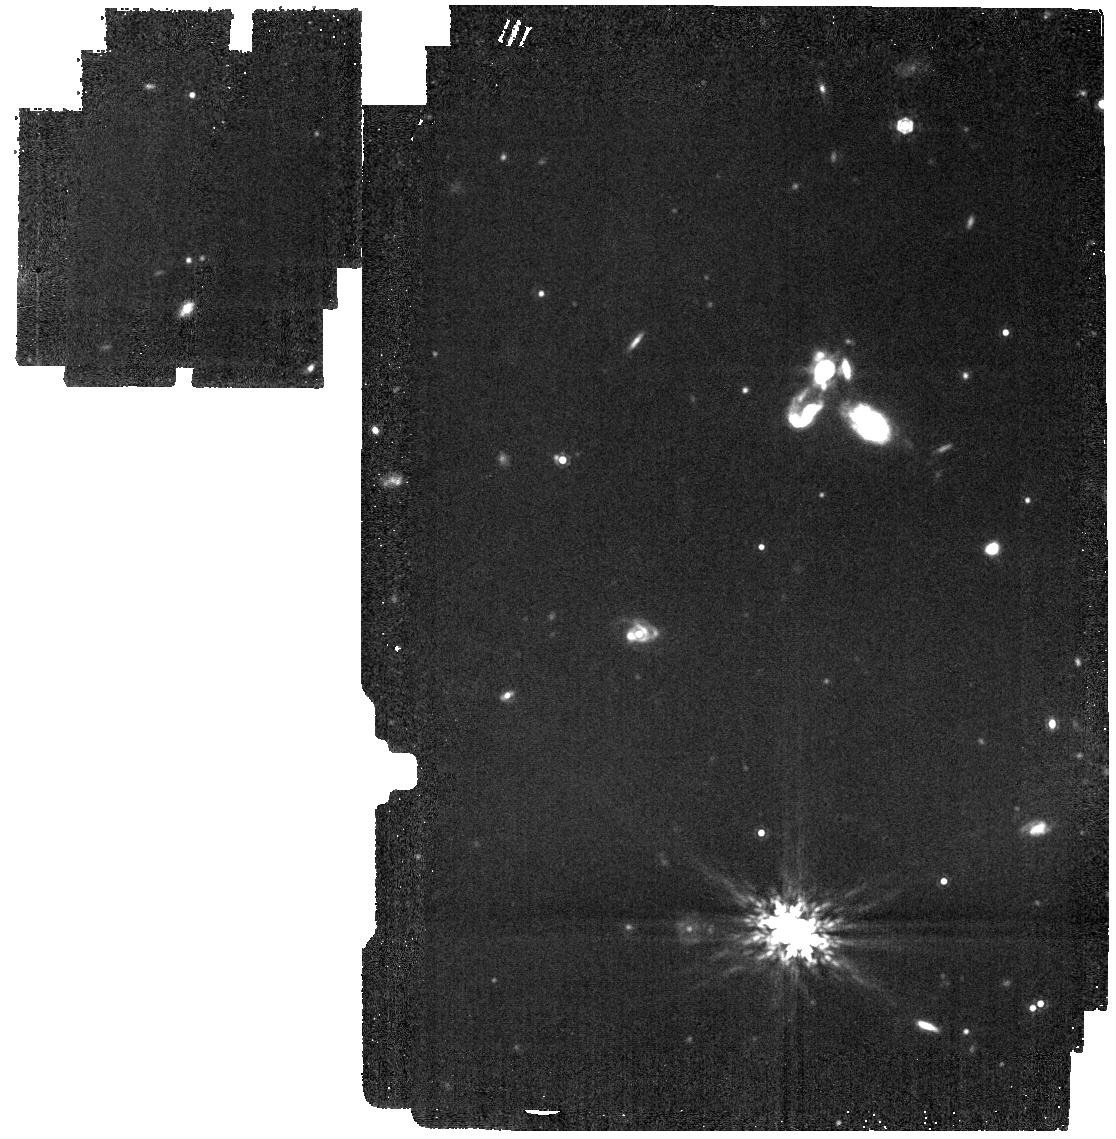
Target: LP-141-14
Instrument: MIRI
Filter: F1280W
Exposure: 5 min
Observation ID: jw05204-o001_t001_miri_f1280w

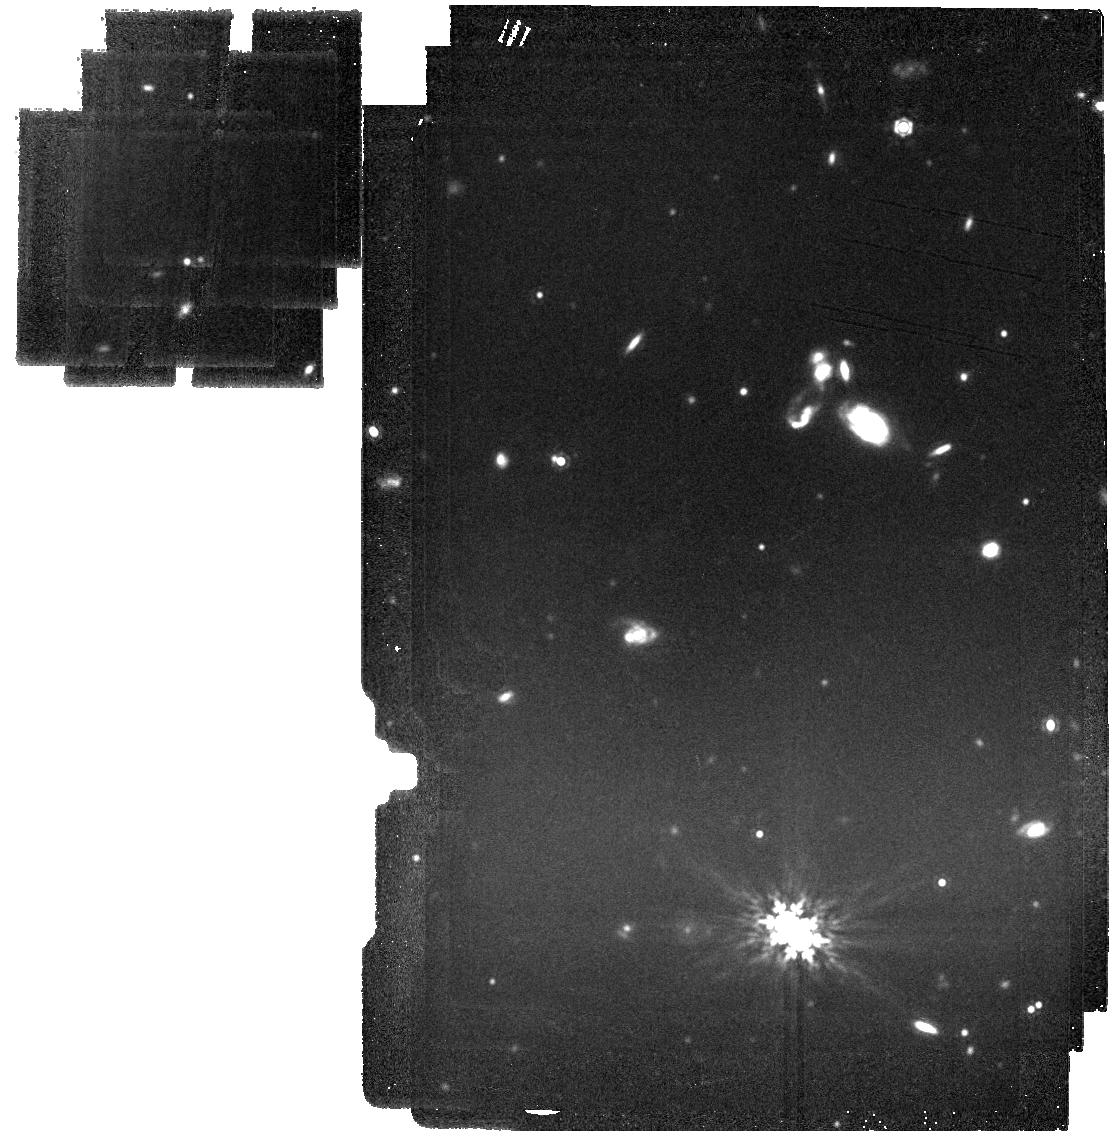
Target: LP-141-14
Instrument: MIRI
Filter: F1500W
Exposure: 7 min
Observation ID: jw05204-o002_t001_miri_f1500w

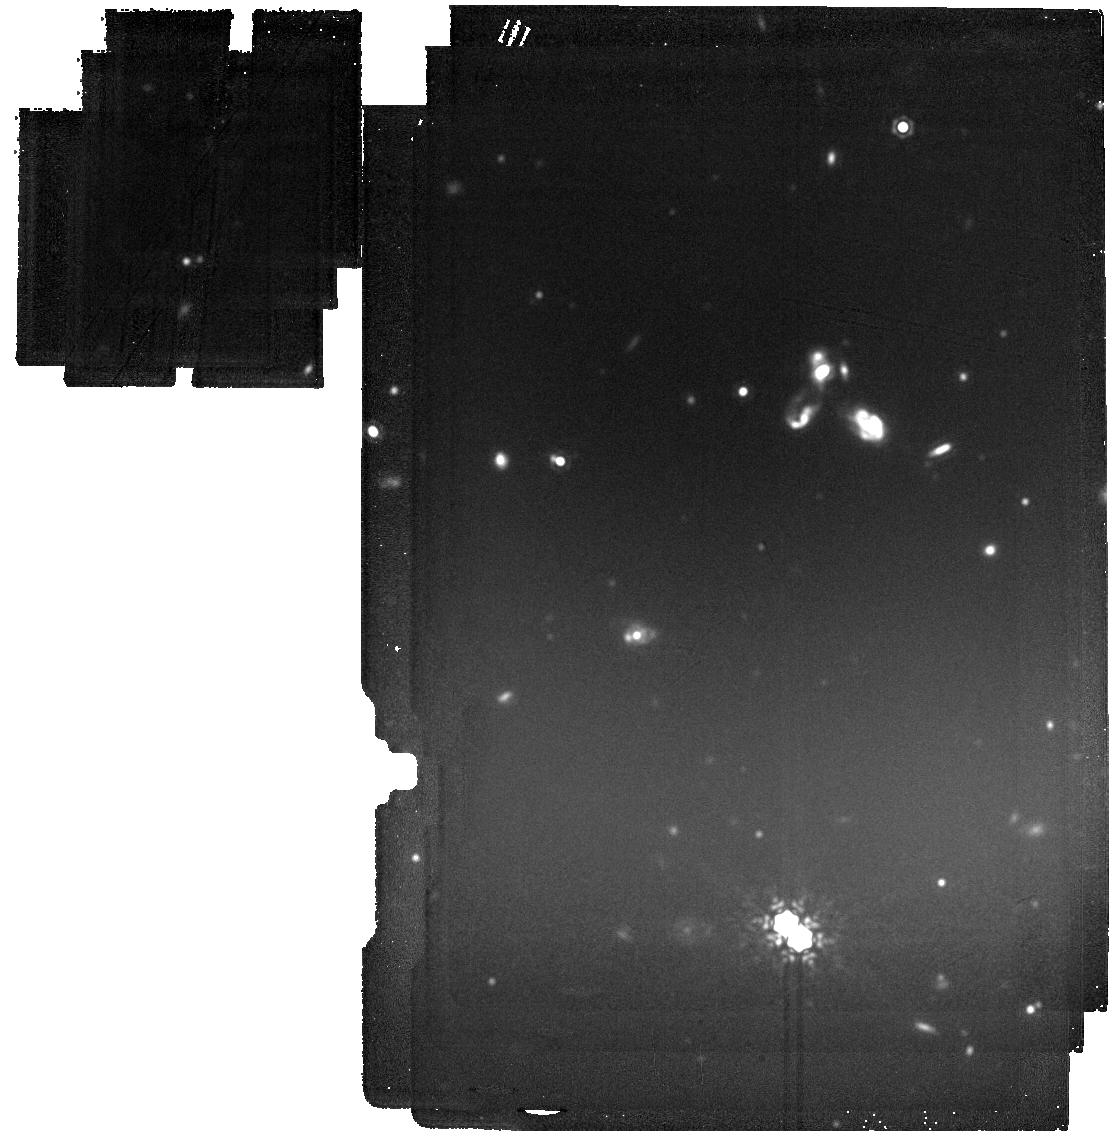
Target: LP-141-14
Instrument: MIRI
Filter: F1800W
Exposure: 23 min
Observation ID: jw05204-o002_t001_miri_f1800w

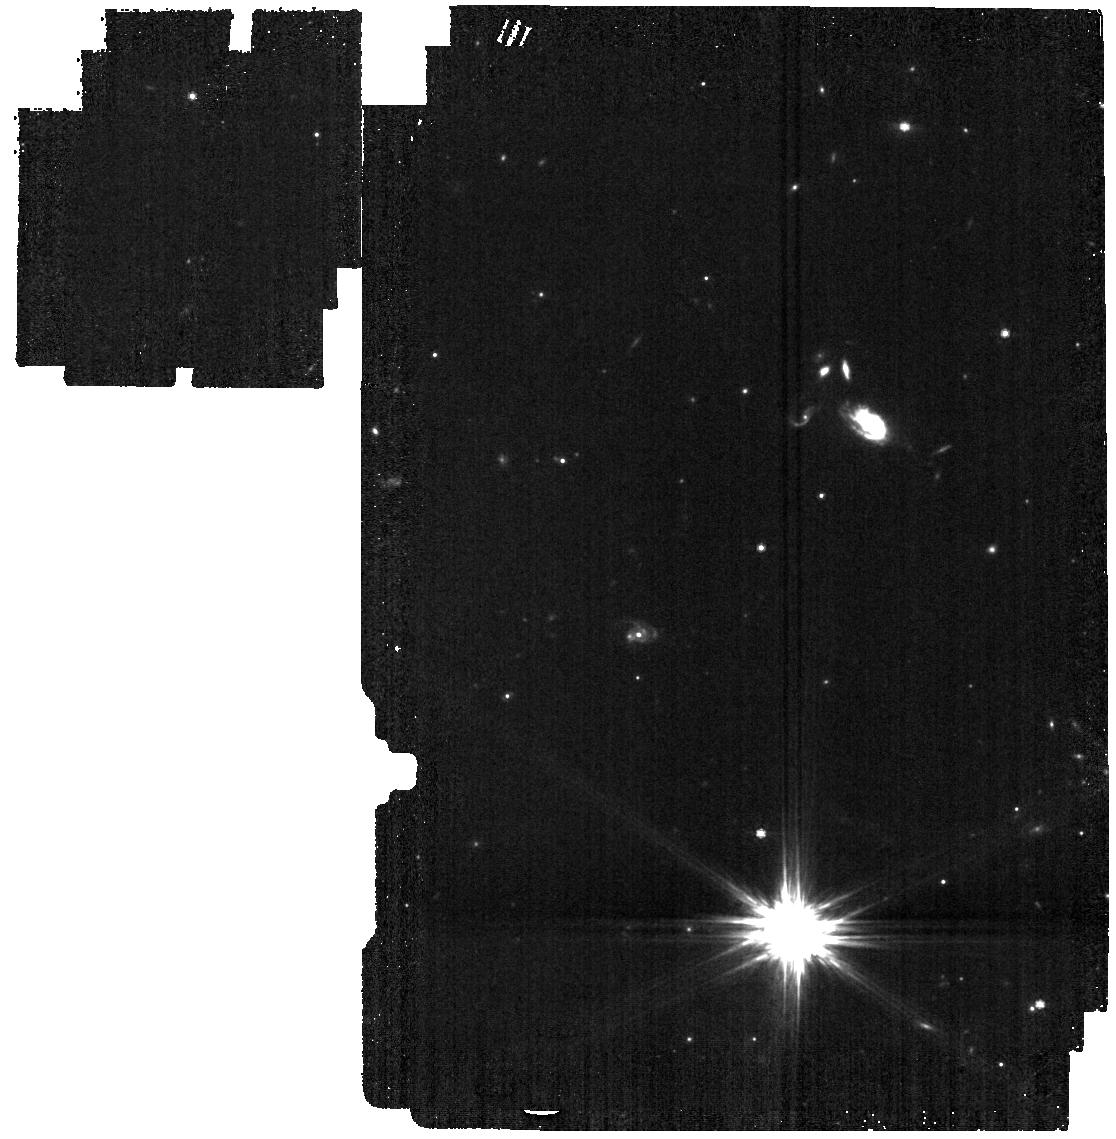
Target: LP-141-14
Instrument: MIRI
Filter: F770W
Exposure: 2 min
Observation ID: jw05204-o001_t001_miri_f770w

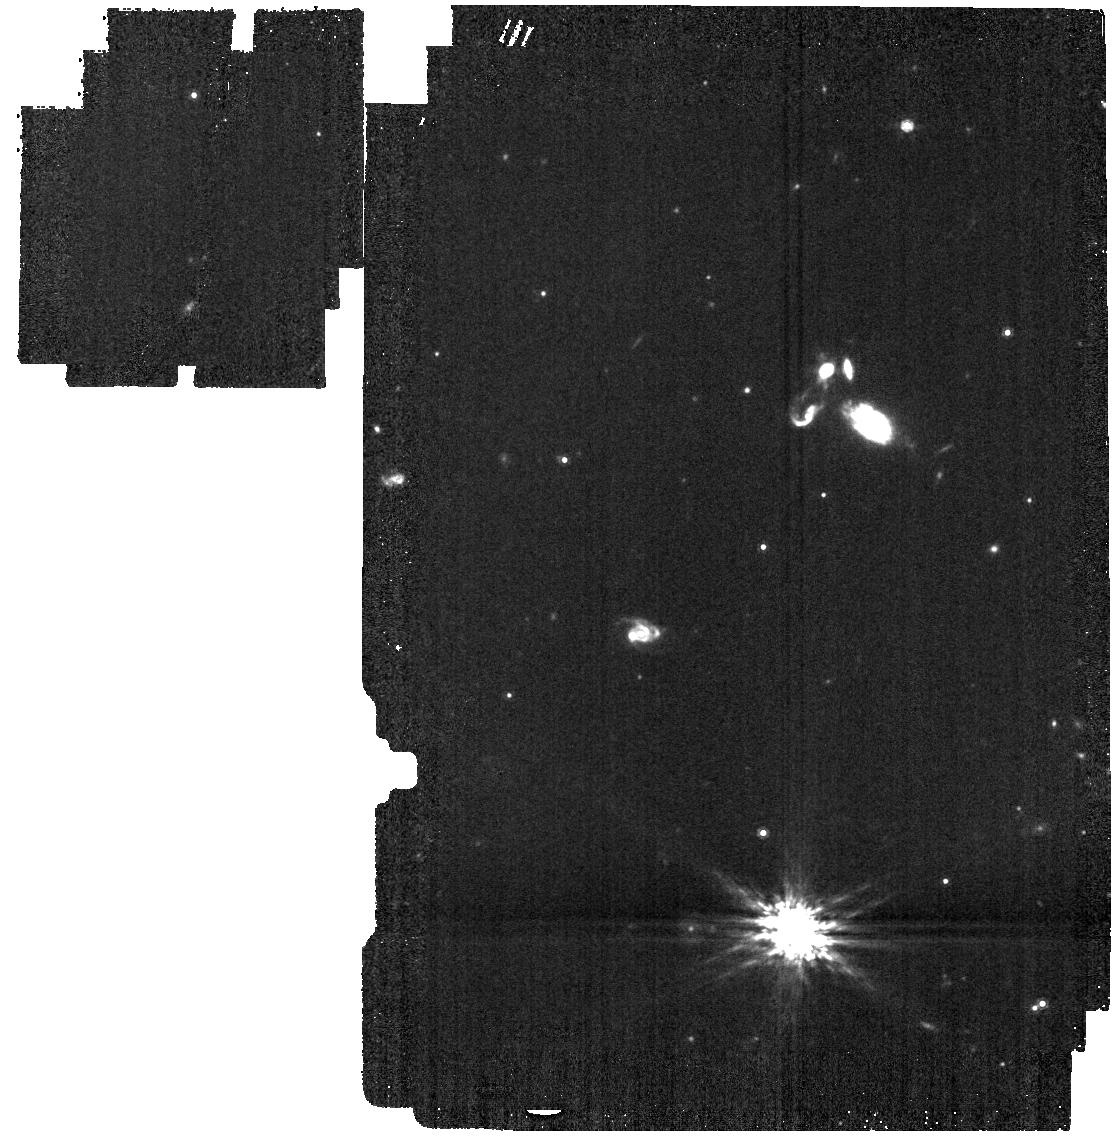
Target: LP-141-14
Instrument: MIRI
Filter: F1000W
Exposure: 2 min
Observation ID: jw05204-o001_t001_miri_f1000w

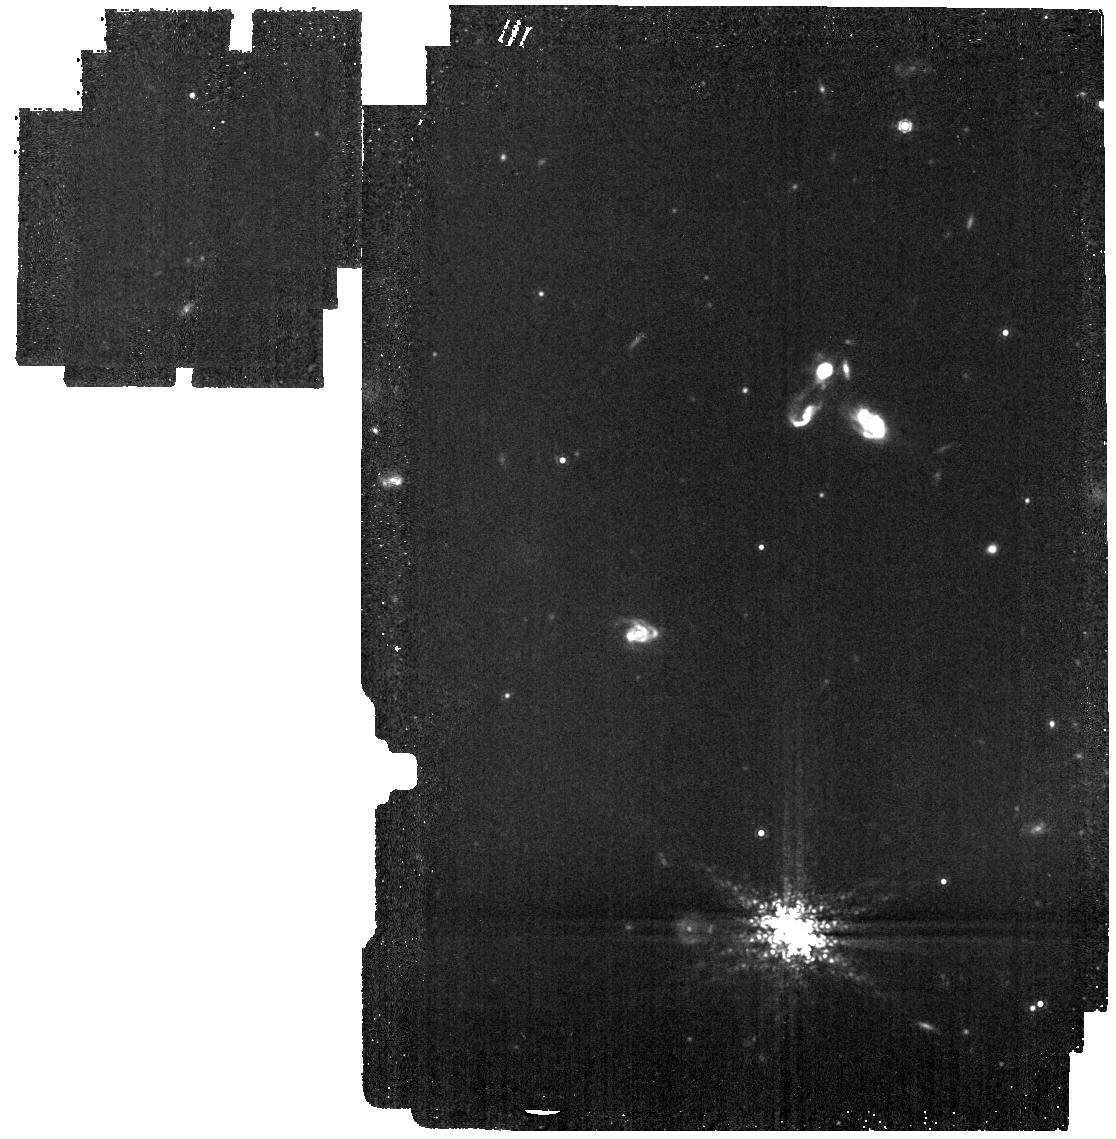
Target: LP-141-14
Instrument: MIRI
Filter: F1130W
Exposure: 7 min
Observation ID: jw05204-o001_t001_miri_f1130w

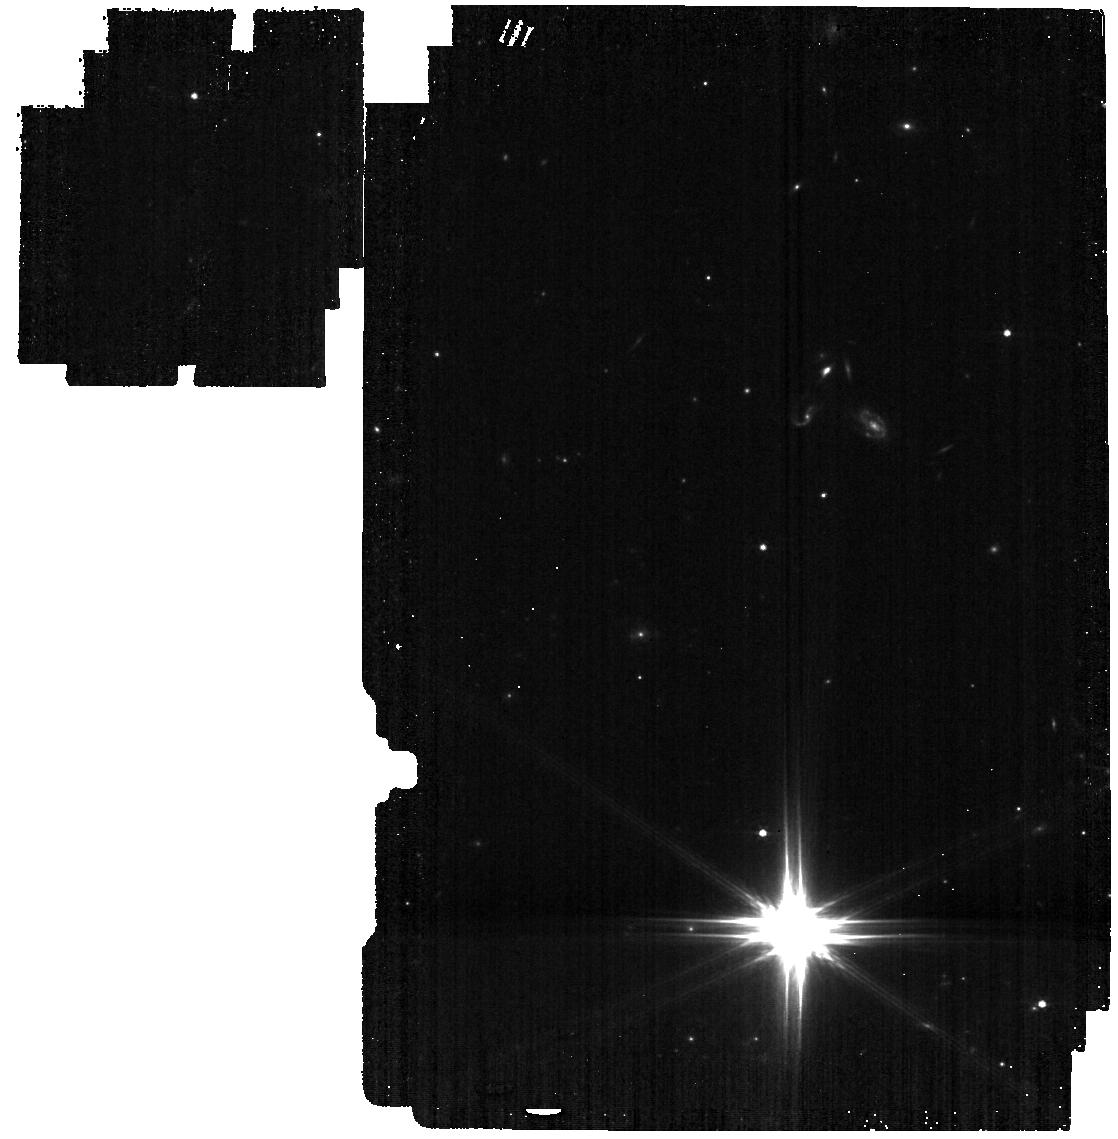
Target: LP-141-14
Instrument: MIRI
Filter: F560W
Exposure: 2 min
Observation ID: jw05204-o001_t001_miri_f560w

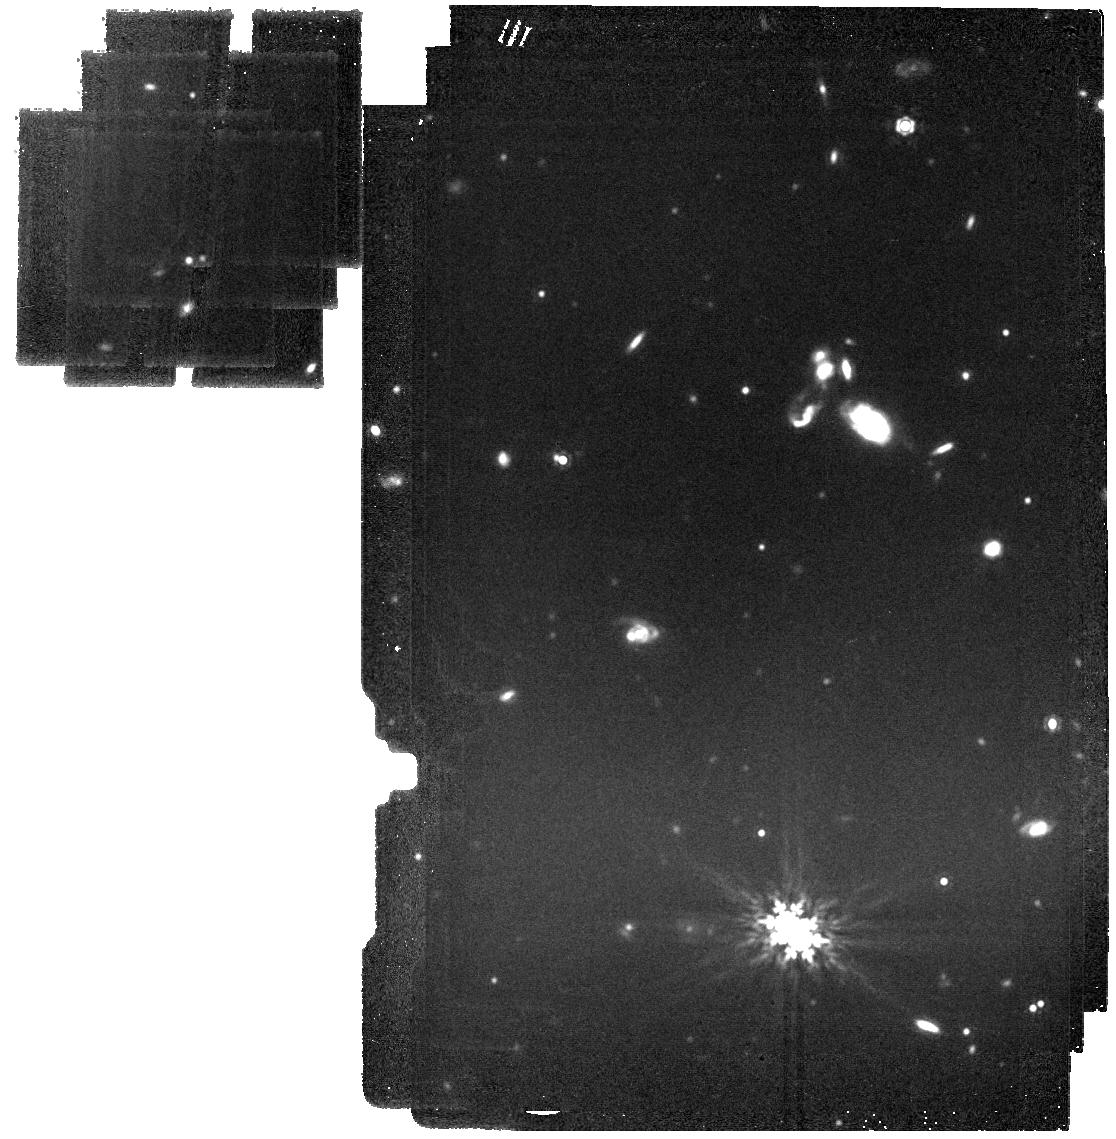
Target: LP-141-14
Instrument: MIRI
Filter: F1500W
Exposure: 7 min
Observation ID: jw05204-o001_t001_miri_f1500w

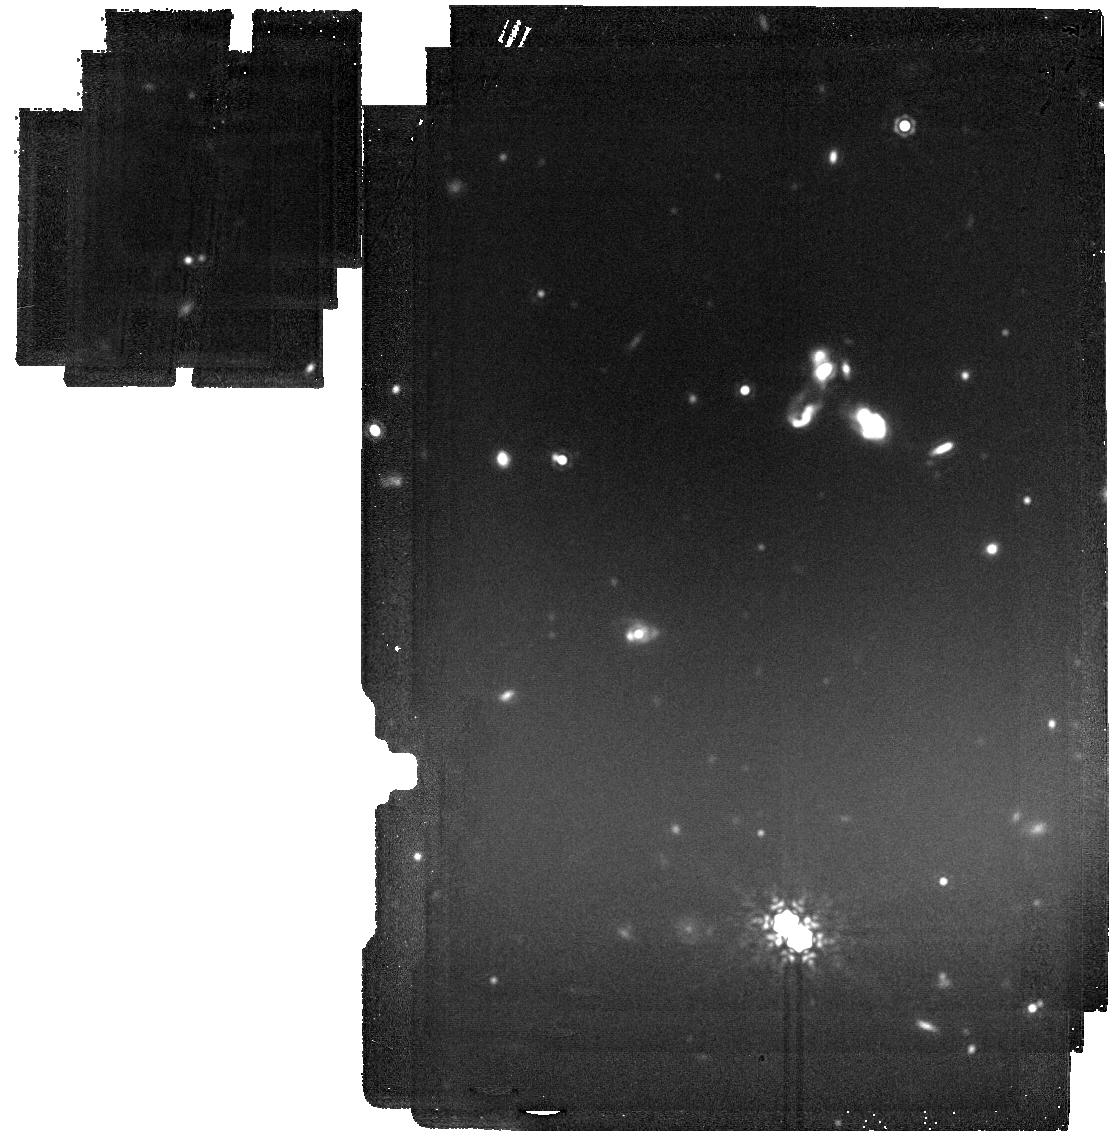
Target: LP-141-14
Instrument: MIRI
Filter: F1800W
Exposure: 23 min
Observation ID: jw05204-o001_t001_miri_f1800w

Probing the Dynamical History and the Mid-IR SED of WD 1856b (PI: Limbach, Mary Anne)

The WD 1856 system hosts the only known transiting exoplanet around a white dwarf, WD 1856 b, a gas giant with an orbital separation of 0.02 AU. Recent NIRSpec observations of WD 1856 b have presented a perplexing and unexpected outcome. The observations provide further evidence that the exoplanet candidate is likely in the planetary mass regime, while conversely finding it has a temperature far above what is expected for the estimated age and mass of this planet. This mystery can most readily be solved by obtaining a better understanding of the exoplanet’s dynamical history. There are currently two possible explanations for WD 1856 b’s arrival at its current location, either common-envelope evolution or high eccentricity migration. If the latter is responsible for the planet’s migration to its current location, then there is likely a higher mass planet in the WD 1856 system that kicked it in. We propose an efficient MIRI direct imaging + common proper motion program to search for additional exoplanets in this system to constrain the migration mechanism of WD 1856 b. Additionally, WD 1856 b outshines its host star in the mid-IR, and the proposed observations will provide the first flux measurement of this exoplanet in the mid-IR from 5-25 microns via IR excess in the blended white dwarf + planet SED, allowing for improved characterization of the planet’s spectrum and physical parameters. In particular, the observations will probe the emission temperature, atmospheric C/H ratio and disequilibrium chemistry of the exoplanet.